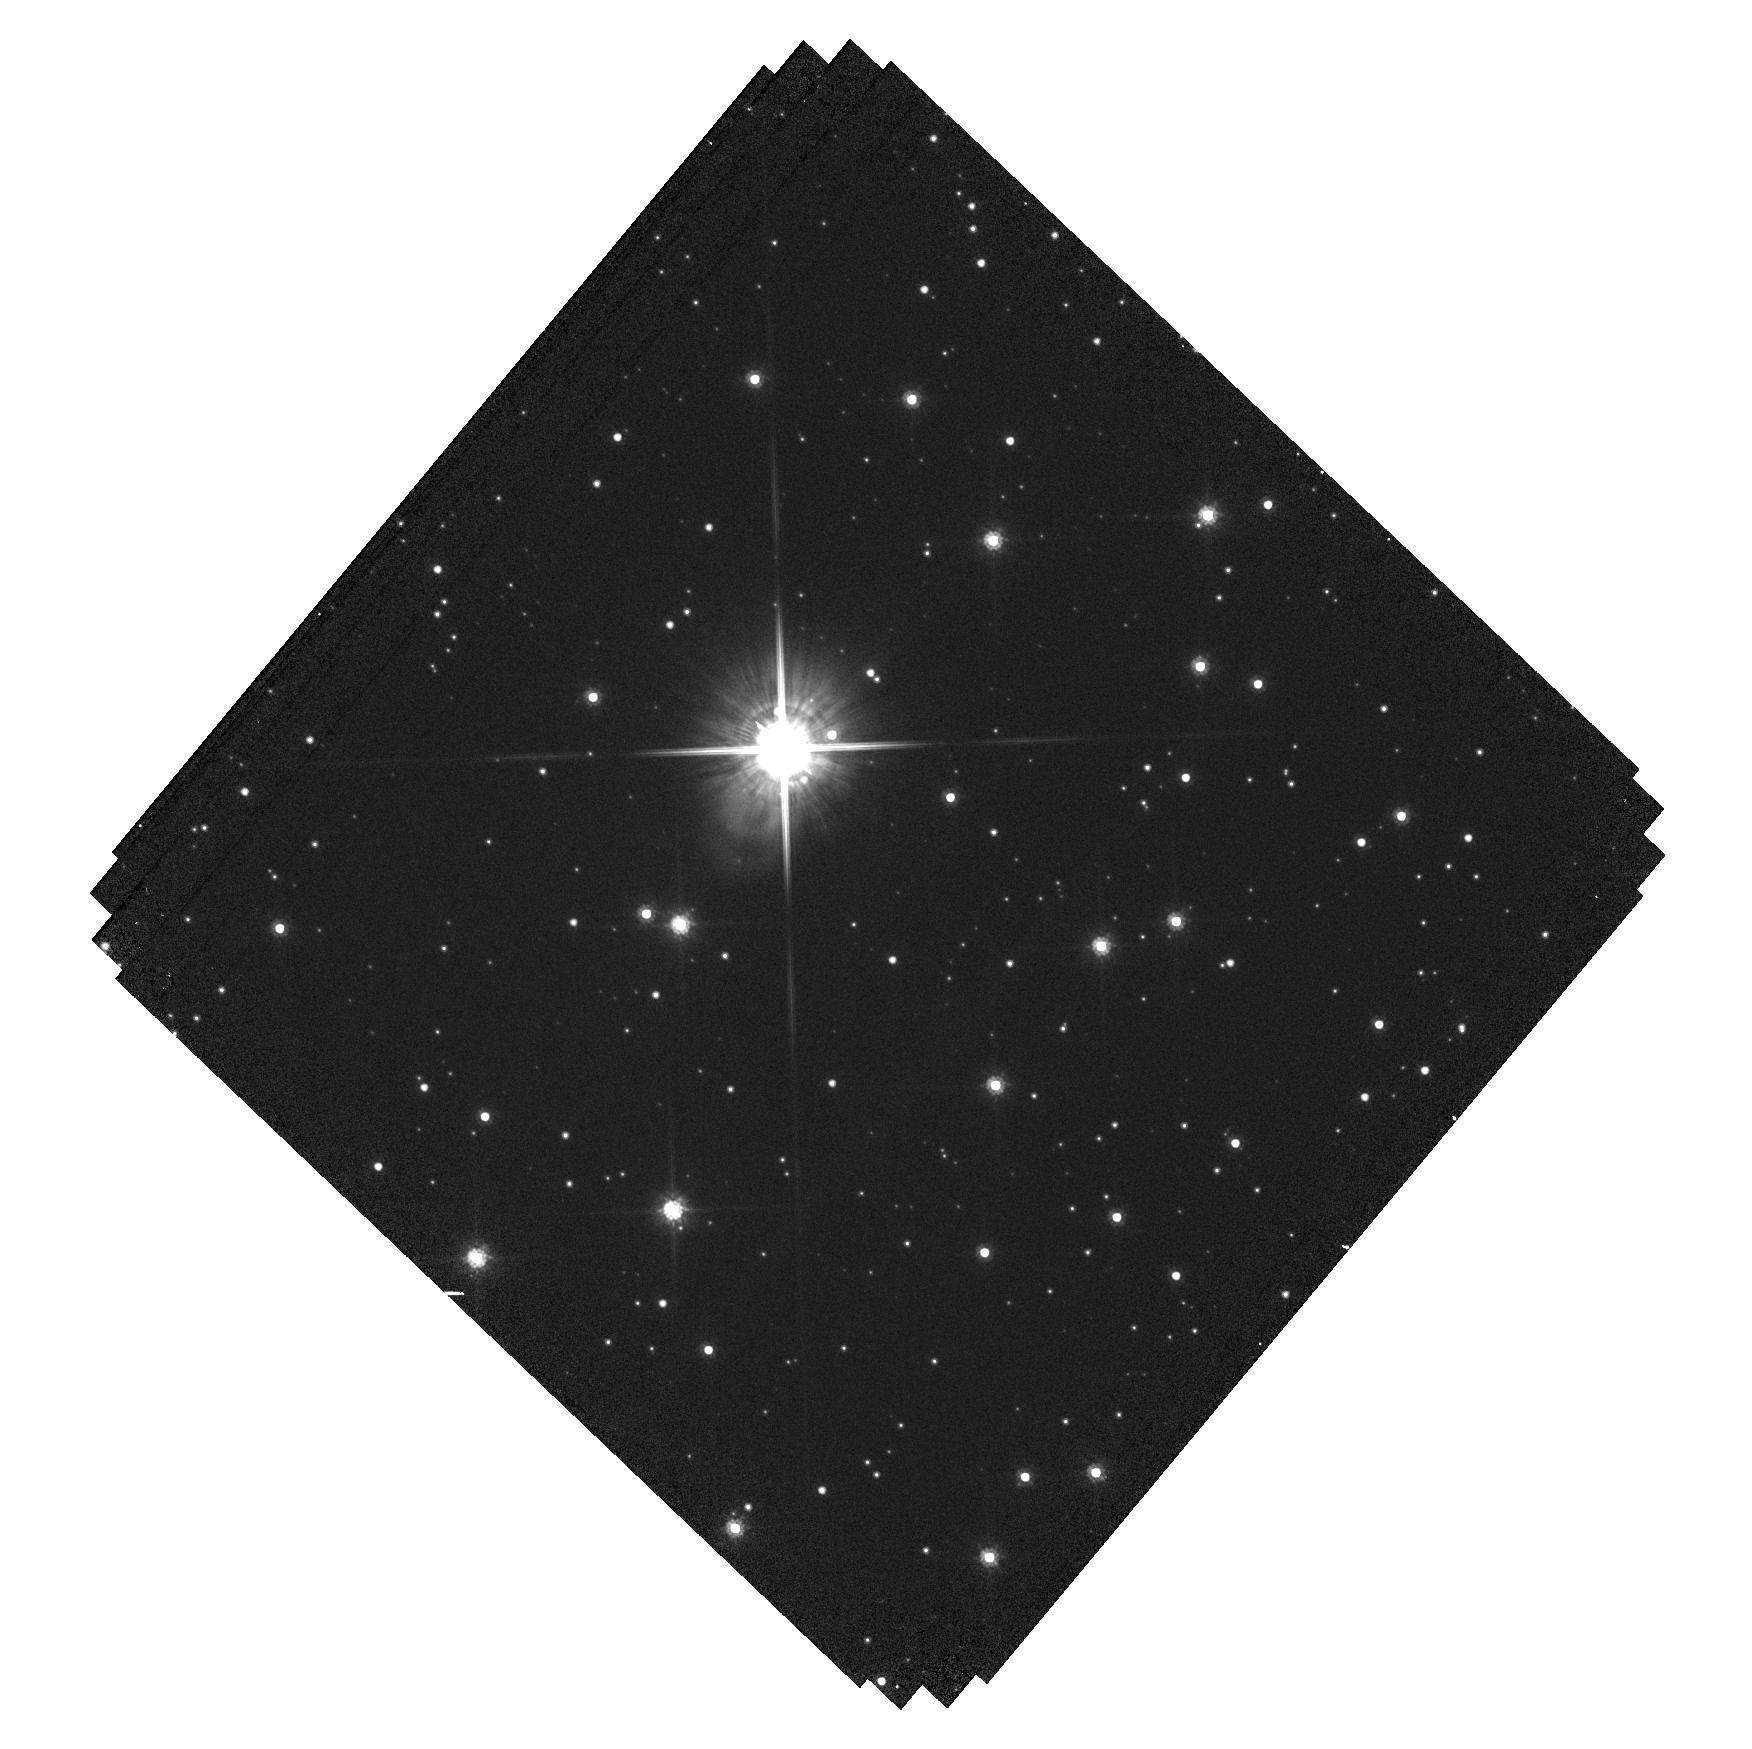
Target: LAWD-37-OFFSET. Instrument: WFC3/UVIS. Filter: F814W. Exposure: 20 min. Observation ID: hst_16251_53_wfc3_uvis_f814w_iedb53

Accurate Mass Determination of the Nearby Single White Dwarf L145-141 (LAWD 37) through Astrometric Microlensing (PI: Sahu, Kailash C.)

White dwarf (WD) is the final stage for a vast majority of stars, and WDs are important in a variety of astrophysical and galactic contexts. However, there are surprisingly few WDs with direct mass measurements, all of them in binaries. It has been reported recently that the fifth-nearest WD, L145-141 (LAWD 37), will pass closely in front of a background star in late 2019, with an impact parameter of only 380 milliarcsec. As it passes in front, the WD will relativistically deflect the light from the background star, providing a unique opportunity for direct measurement of the WD's mass. The gravitational deflection angle depends only on the distances and relative positions of the stars, and on the mass of the WD. Since the distances and positions can be determined precisely before the event, the astrometric measurement offers a direct method to measure the mass of the WD to high accuracy (~2.5%). Precision HST astrometry was recently used to measure the astrometric deflection caused by the nearby white dwarf Stein 2051B, and thus measure its mass--the first application of this technique outside the solar system. We now propose to repeat this experiment for a second WD. Relativistic astrometric microlensing is the only available model-independent technique for determining the mass of a single WD. Our target is of special interest because it is the second-nearest single WD (after van Maanen's Star). Our measurement will be the first model-independent mass measurement of a single WD, and will add to the surprisingly small number of accurate model-independent mass determinations for WDs--a key element in testing the theoretical mass-radius relation.